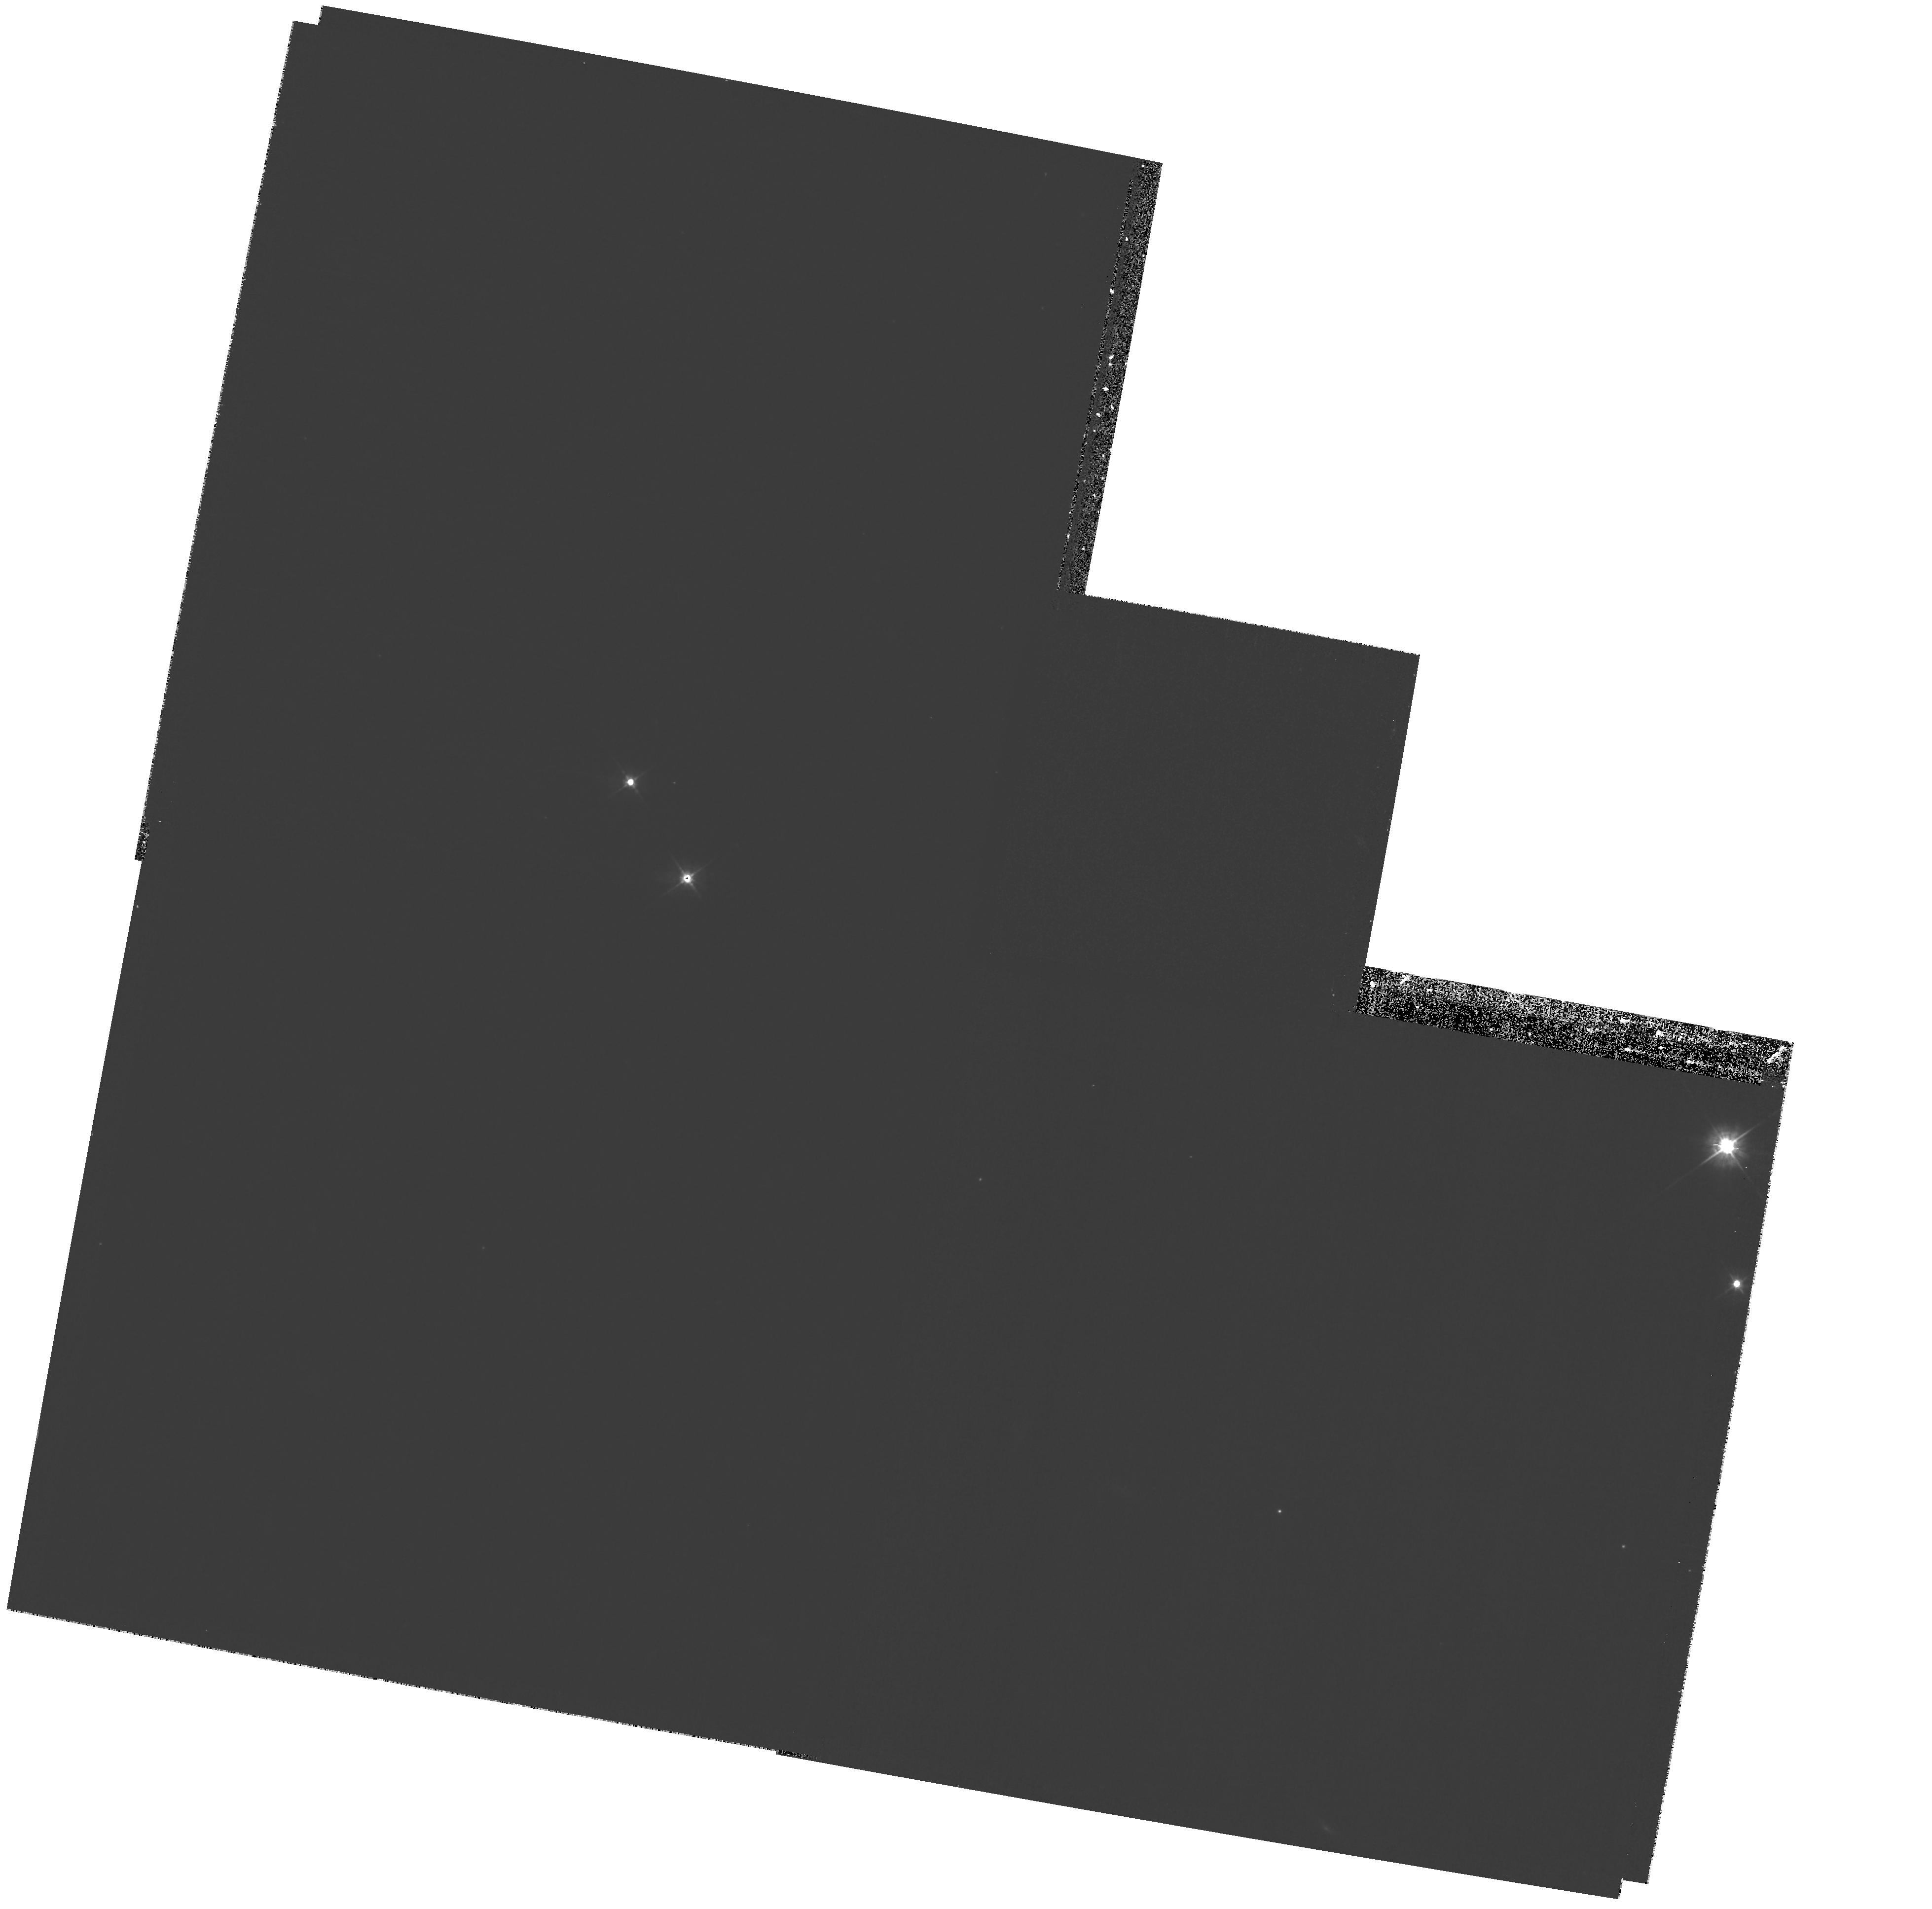
Target: A901-FIELD-79. Instrument: WFPC2/PC. Filter: F450W. Exposure: 27 min. Observation ID: hst_10395_79_wfpc2_pc_f450w_u96e79

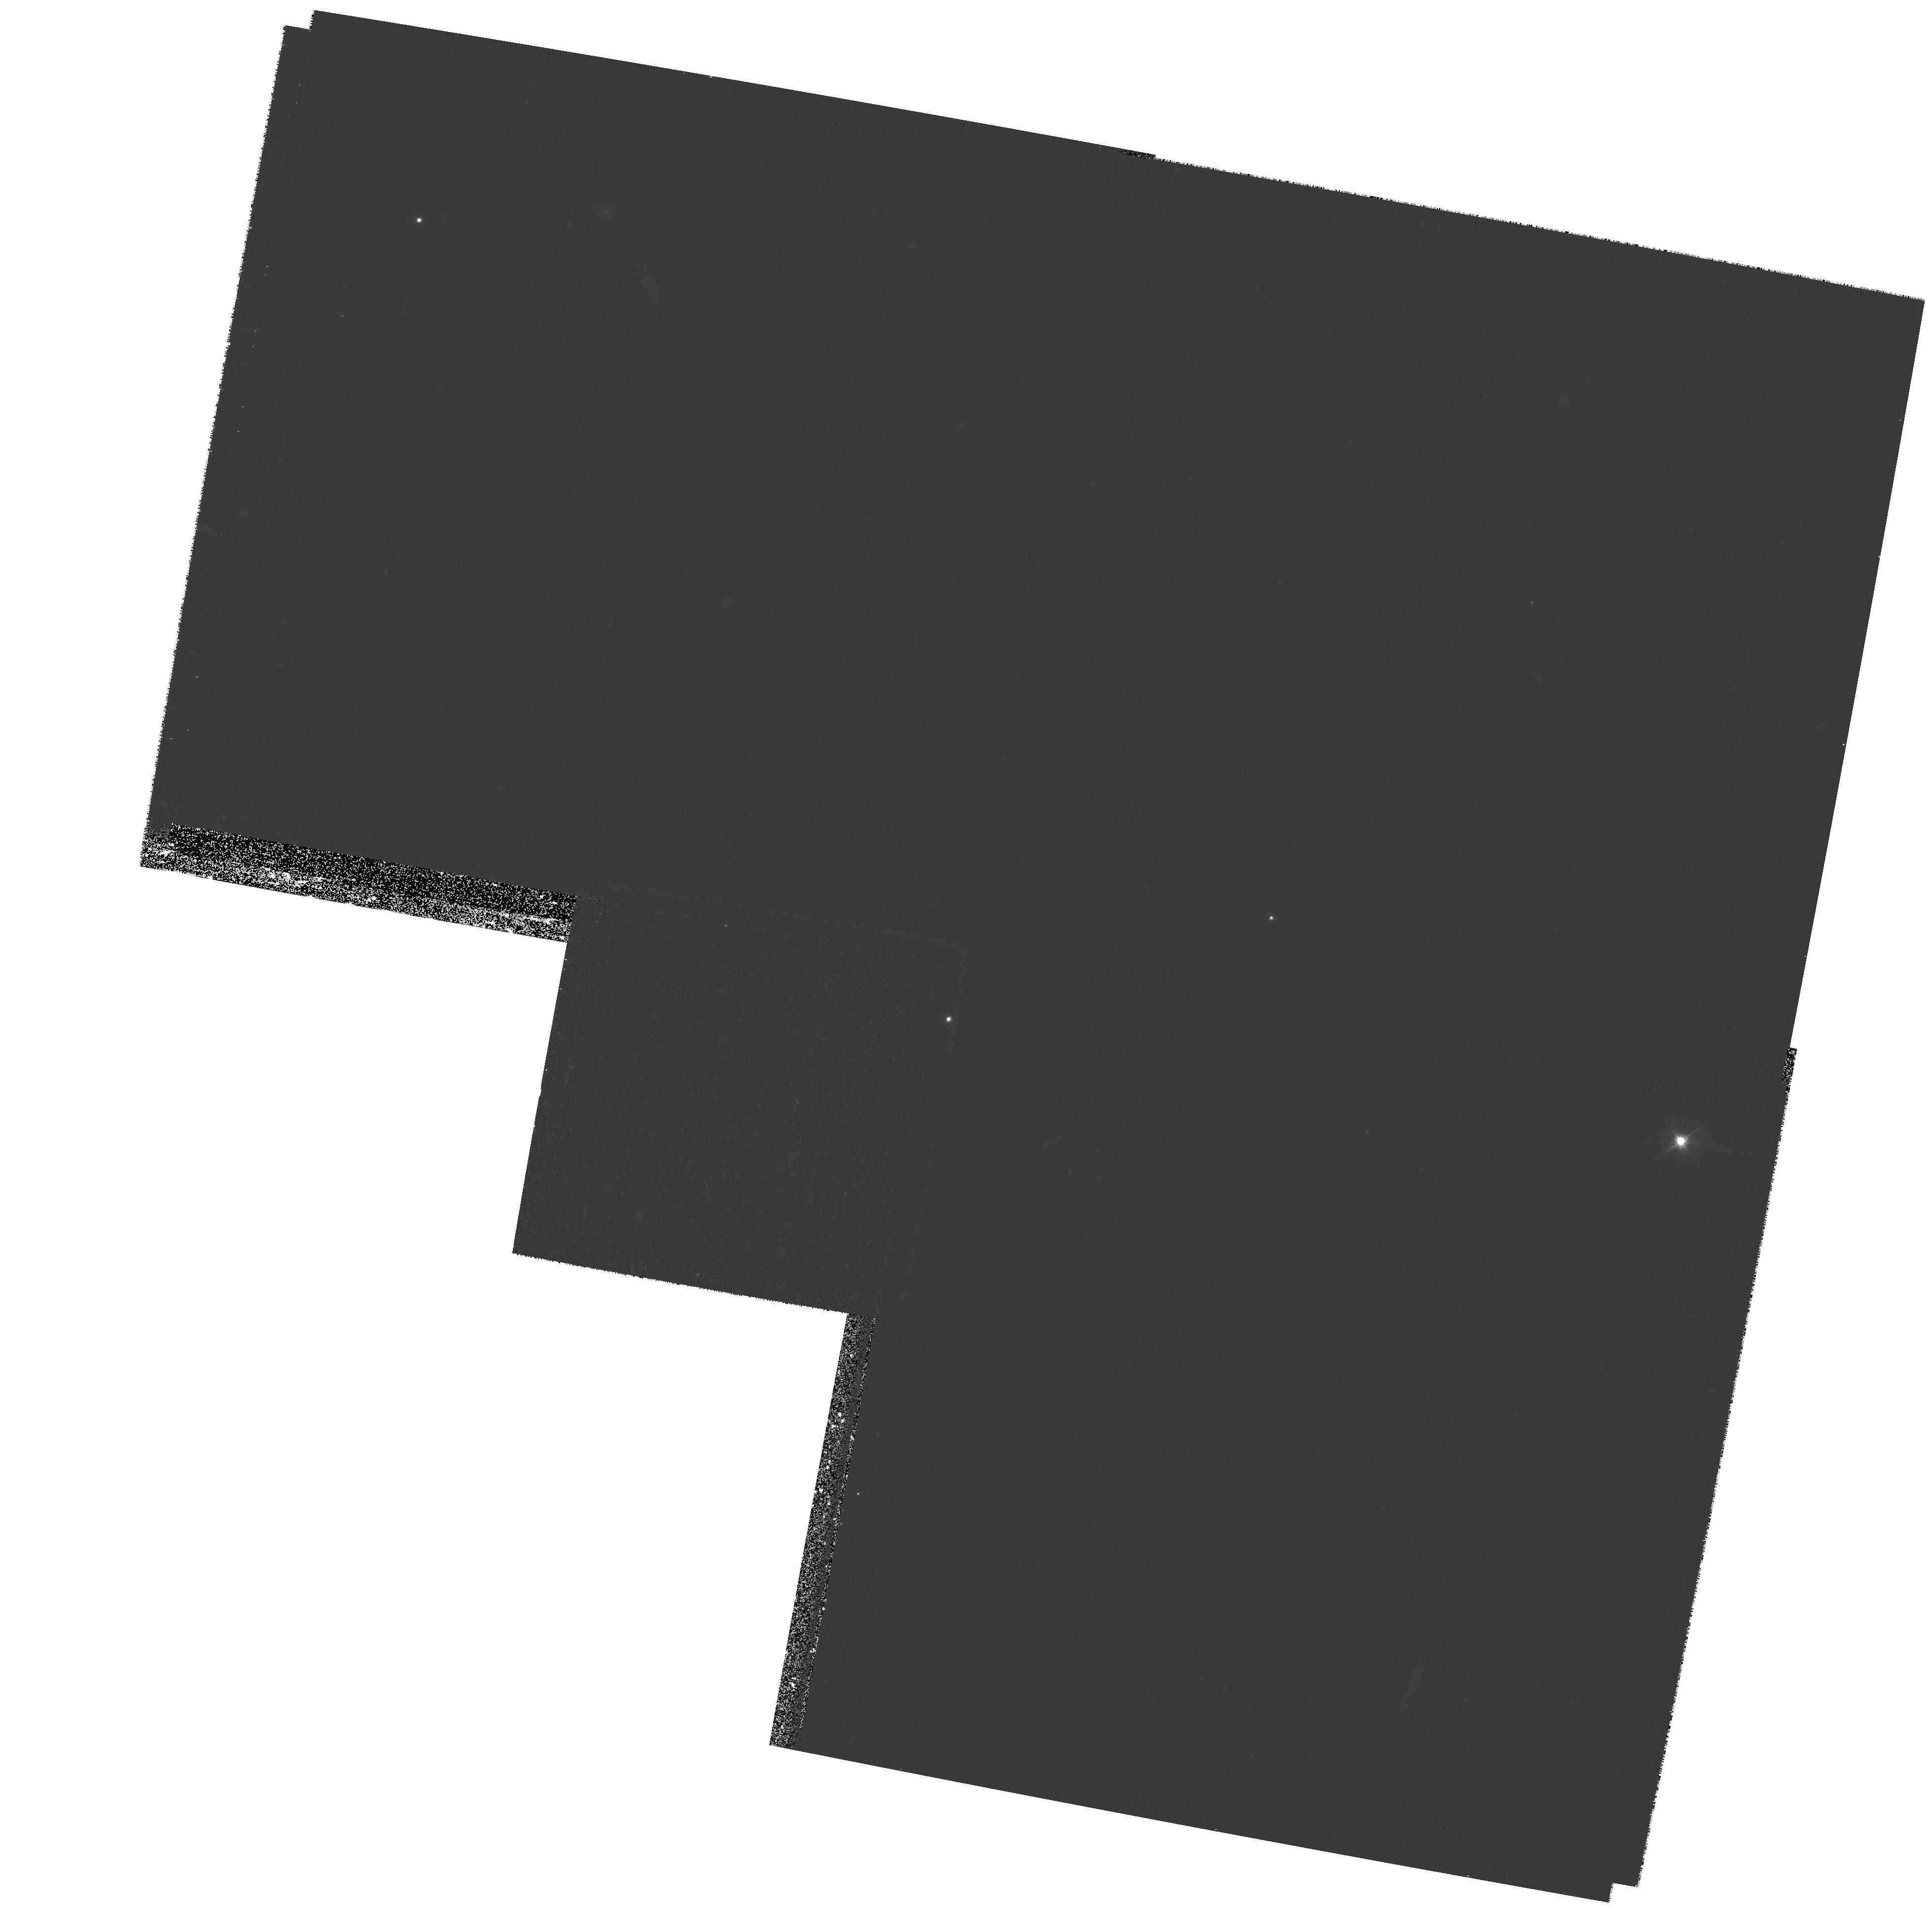
Target: A901-FIELD-24. Instrument: WFPC2/PC. Filter: F450W. Exposure: 27 min. Observation ID: hst_10395_24_wfpc2_pc_f450w_u96e24

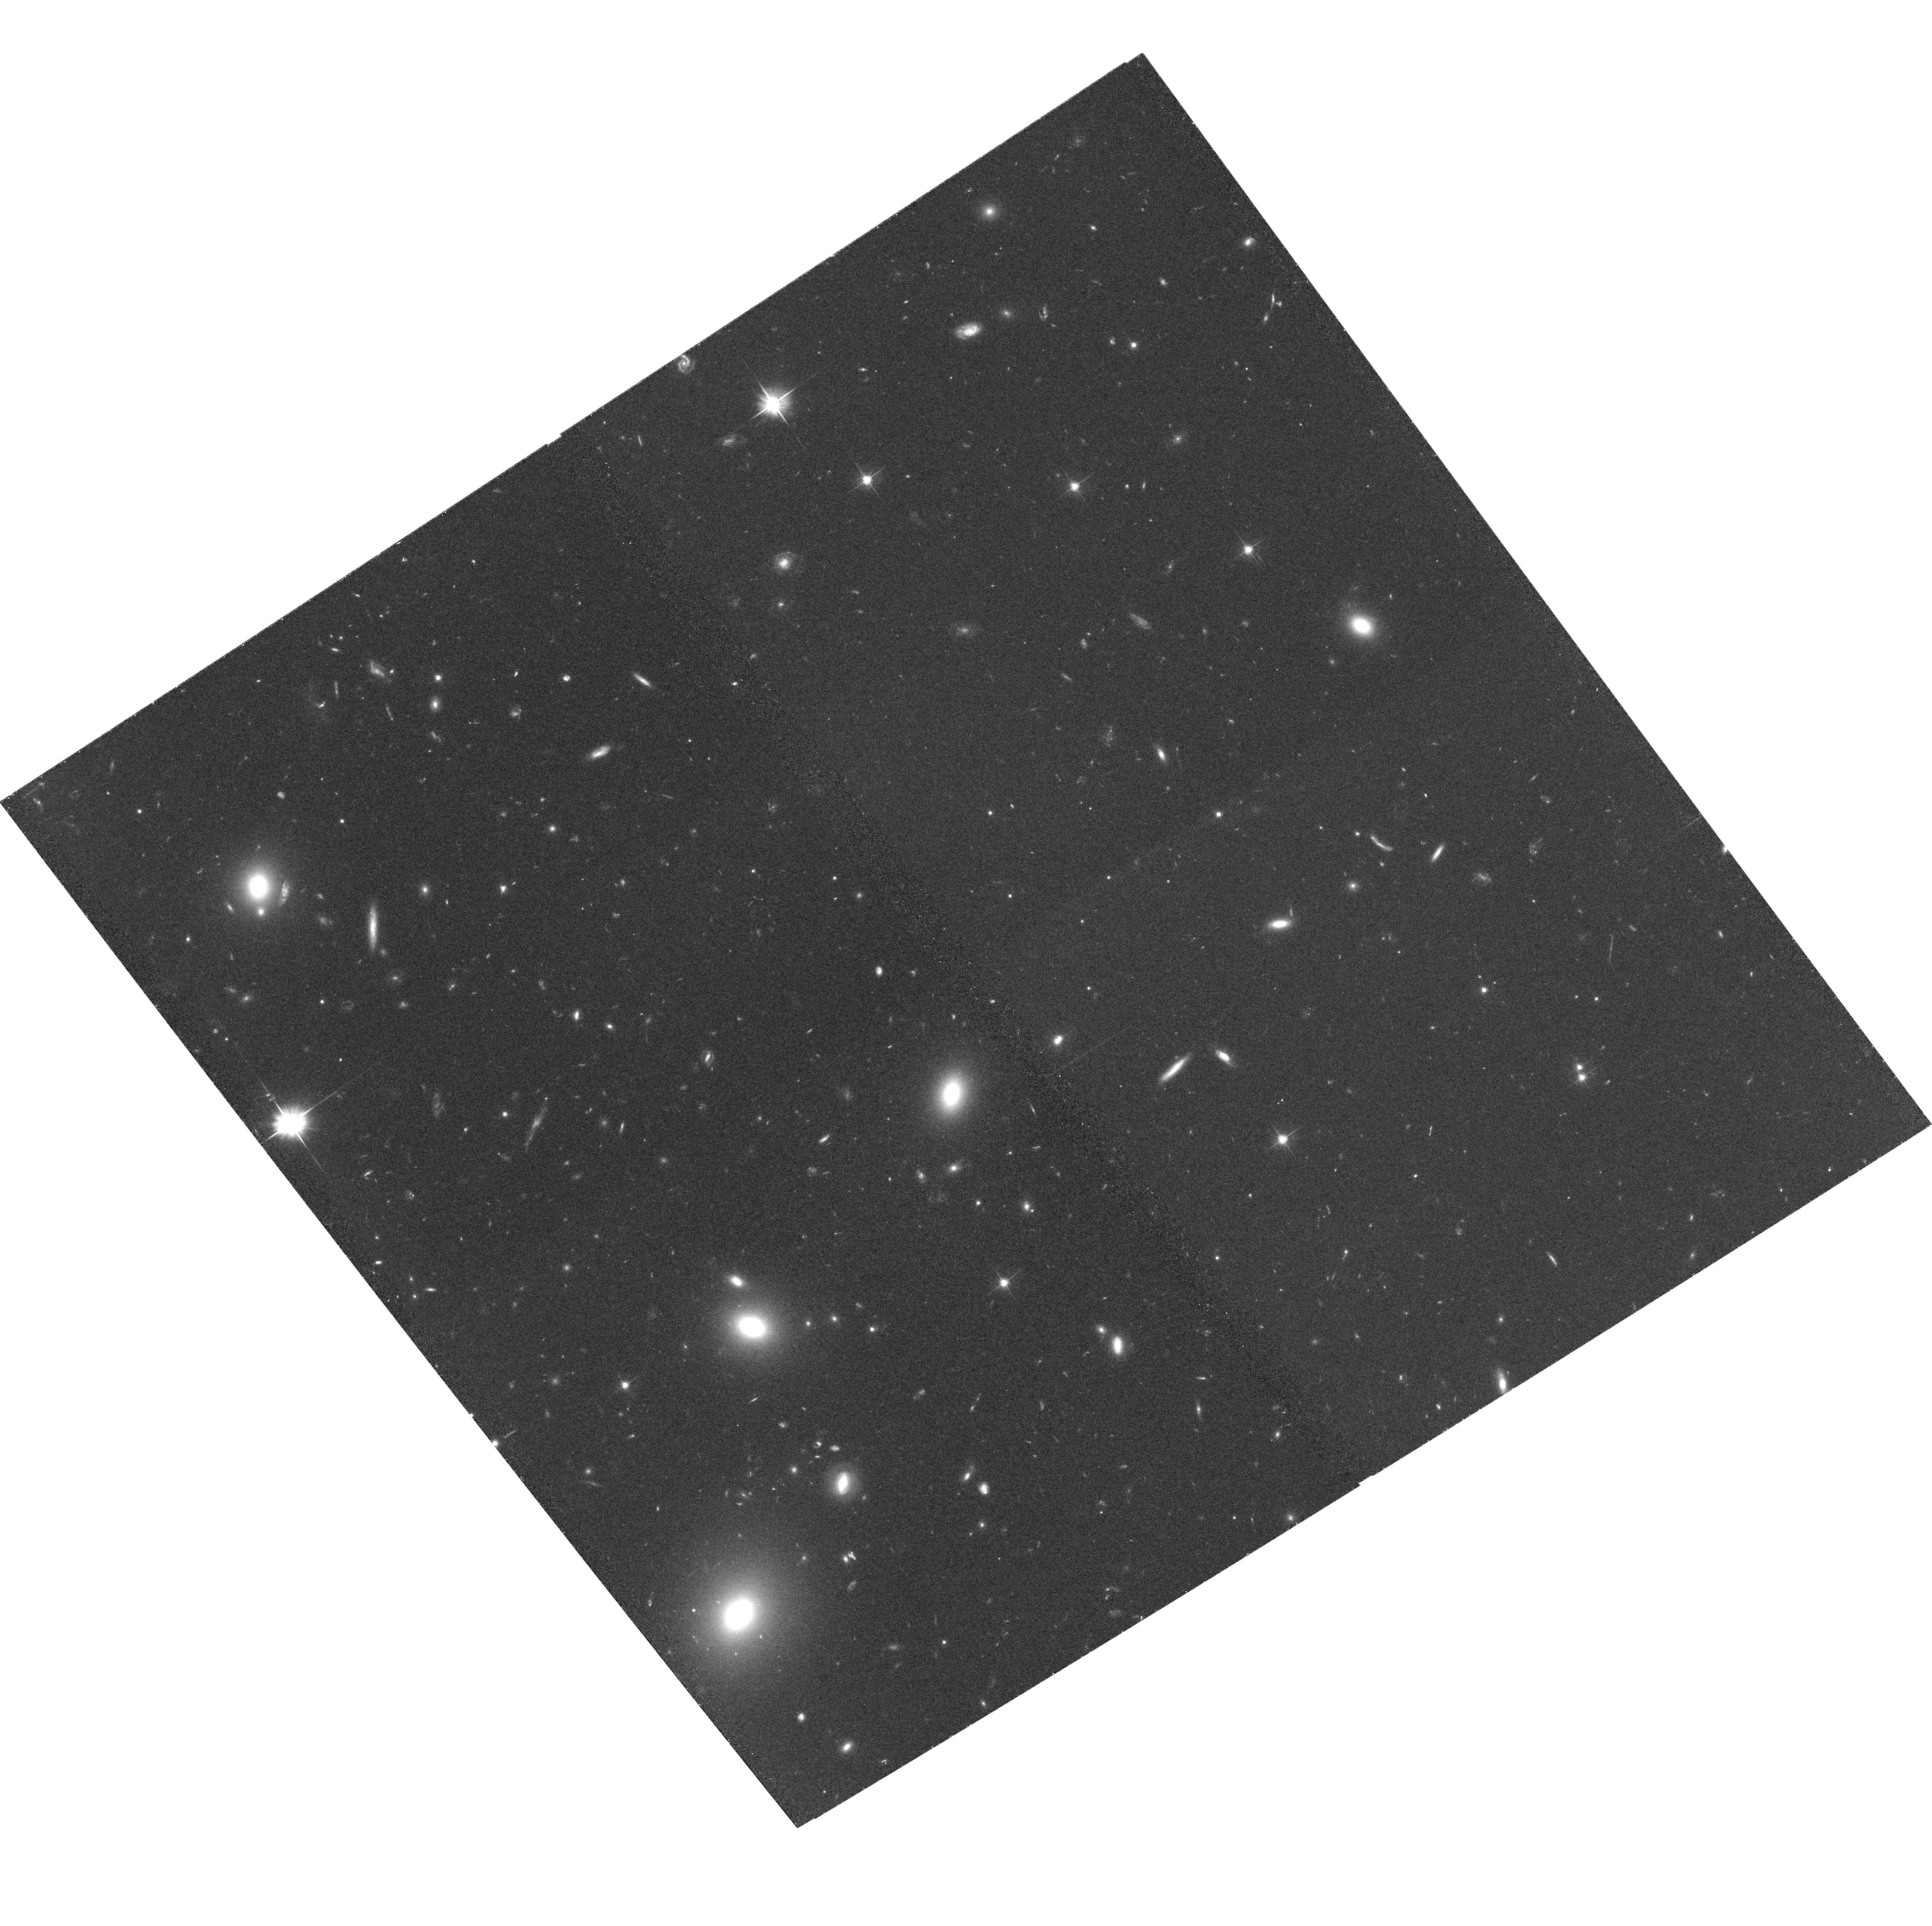
Target: A901-FIELD-8. Instrument: ACS/WFC. Filter: F606W. Exposure: 32 min. Observation ID: hst_10395_08_acs_wfc_f606w_j96e08

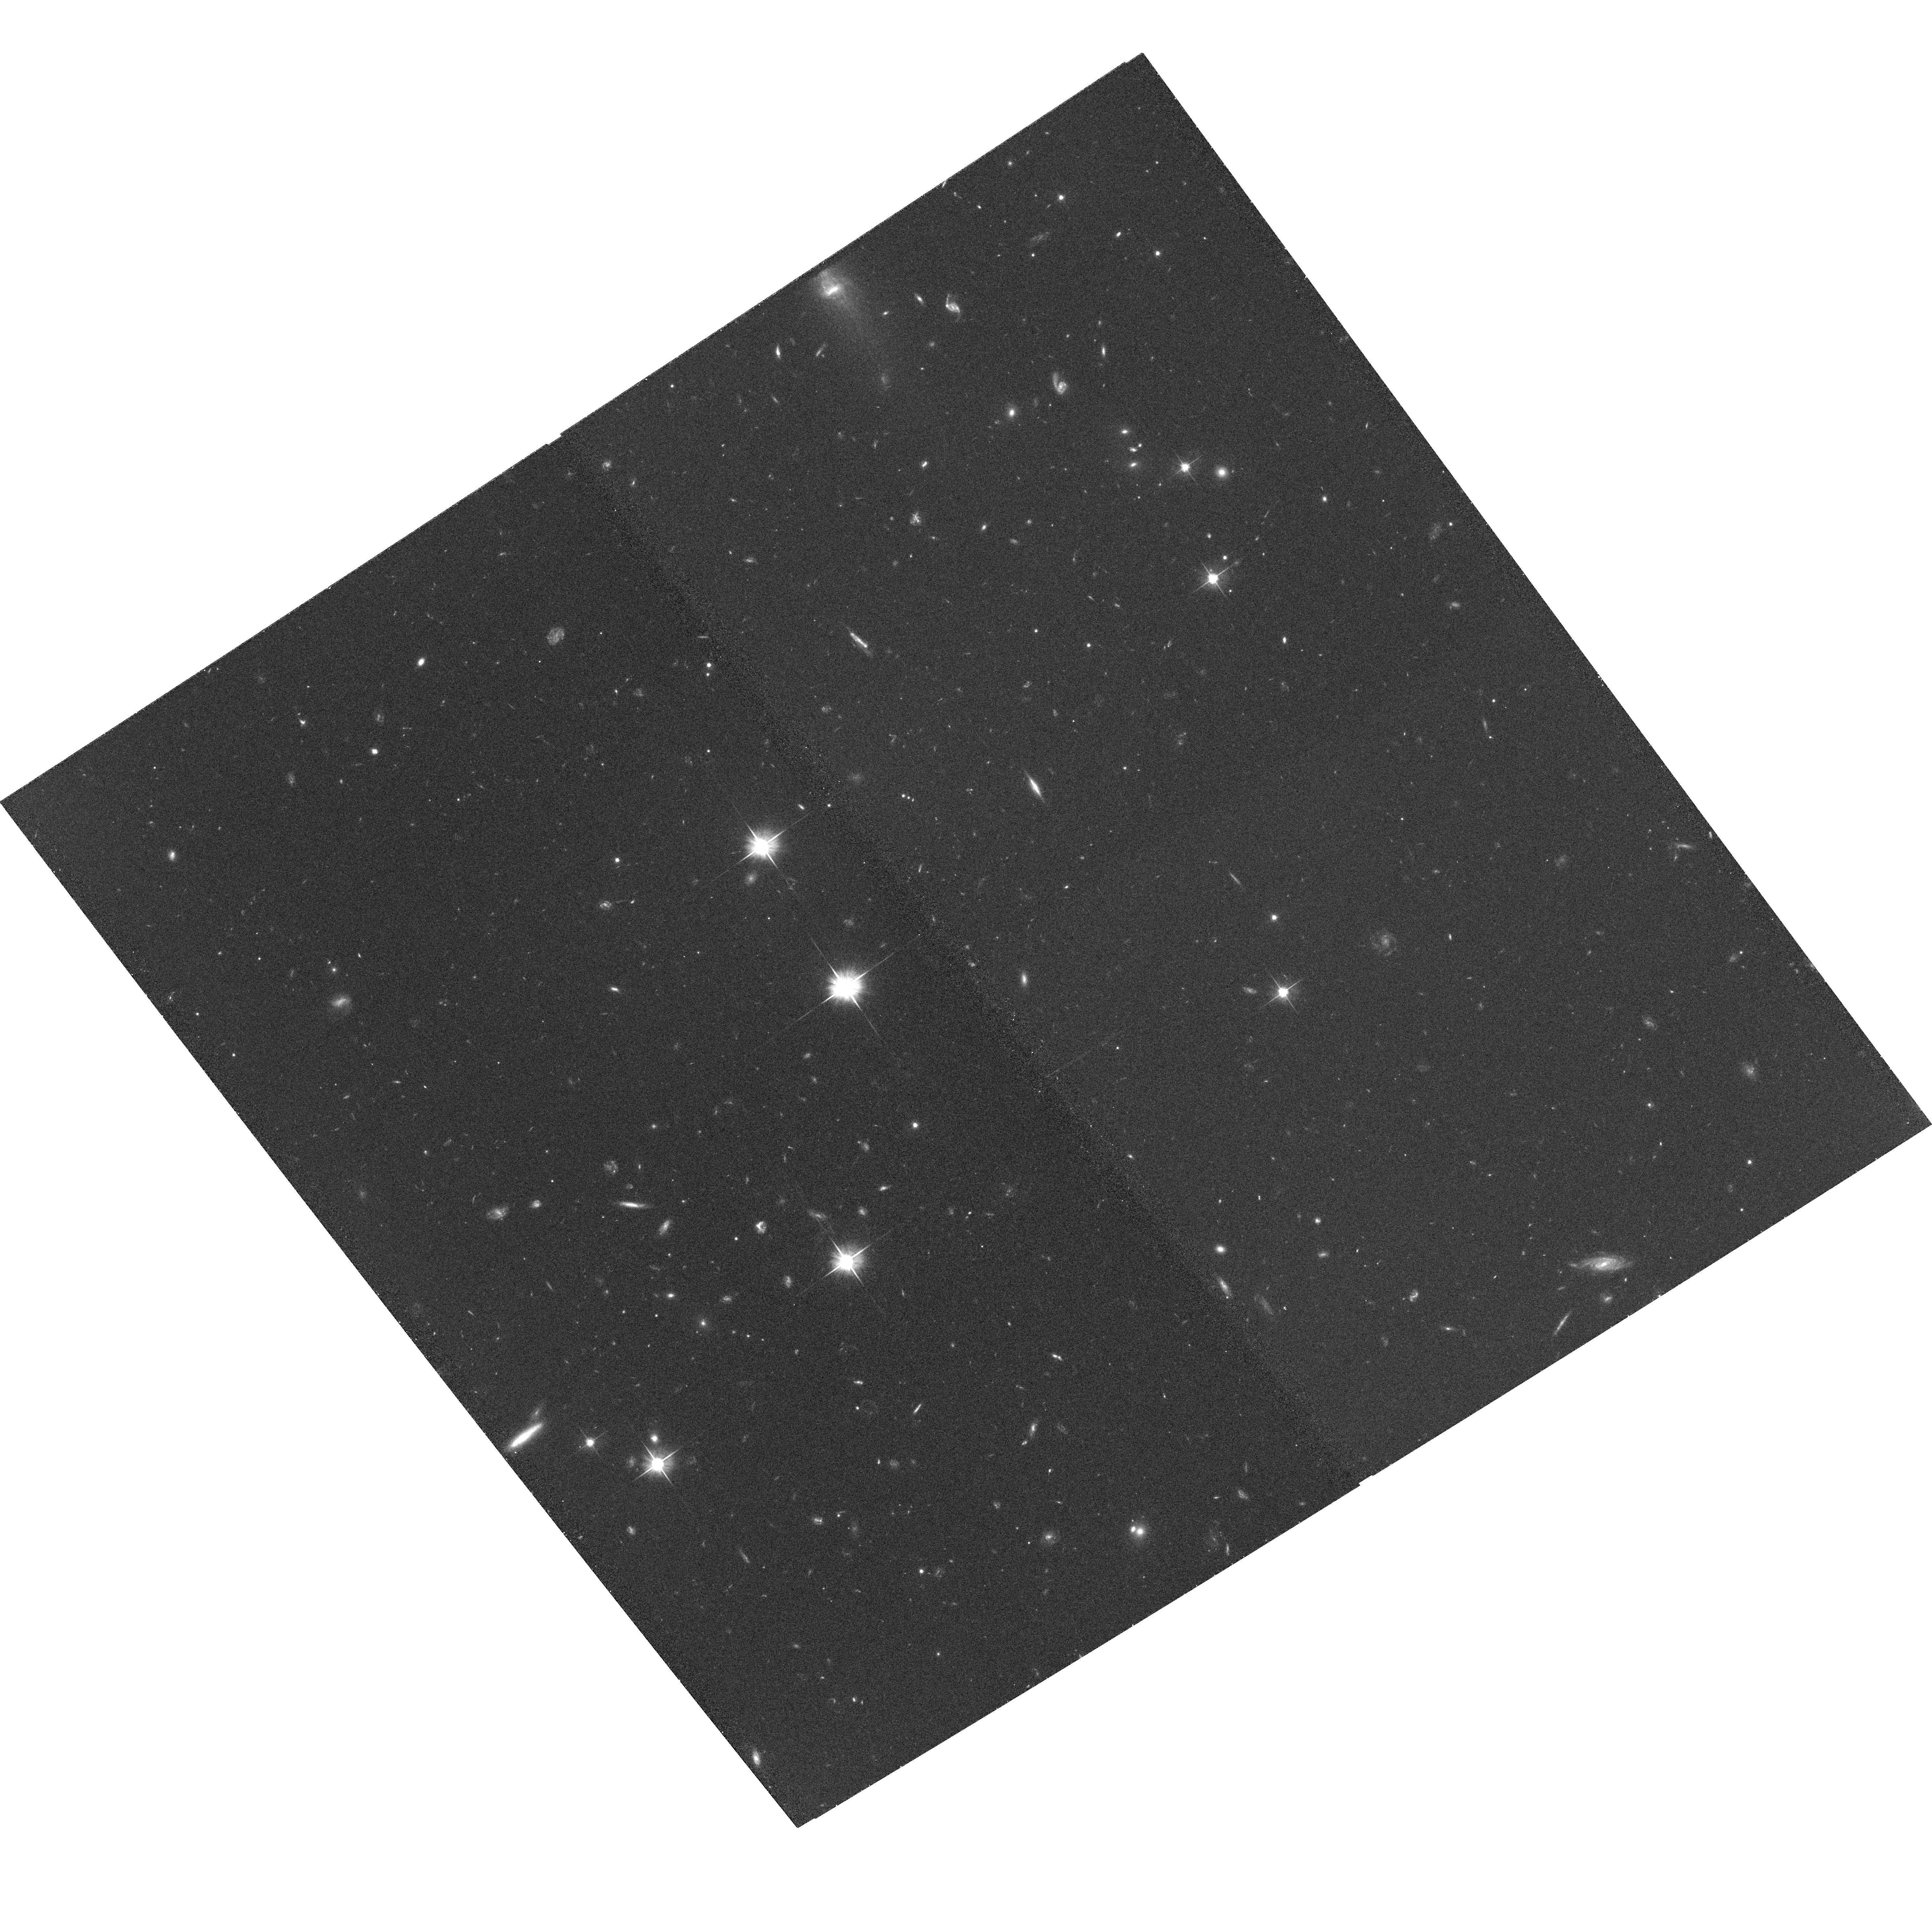
Target: A901-FIELD-42. Instrument: ACS/WFC. Filter: F606W. Exposure: 32 min. Observation ID: hst_10395_42_acs_wfc_f606w_j96e42

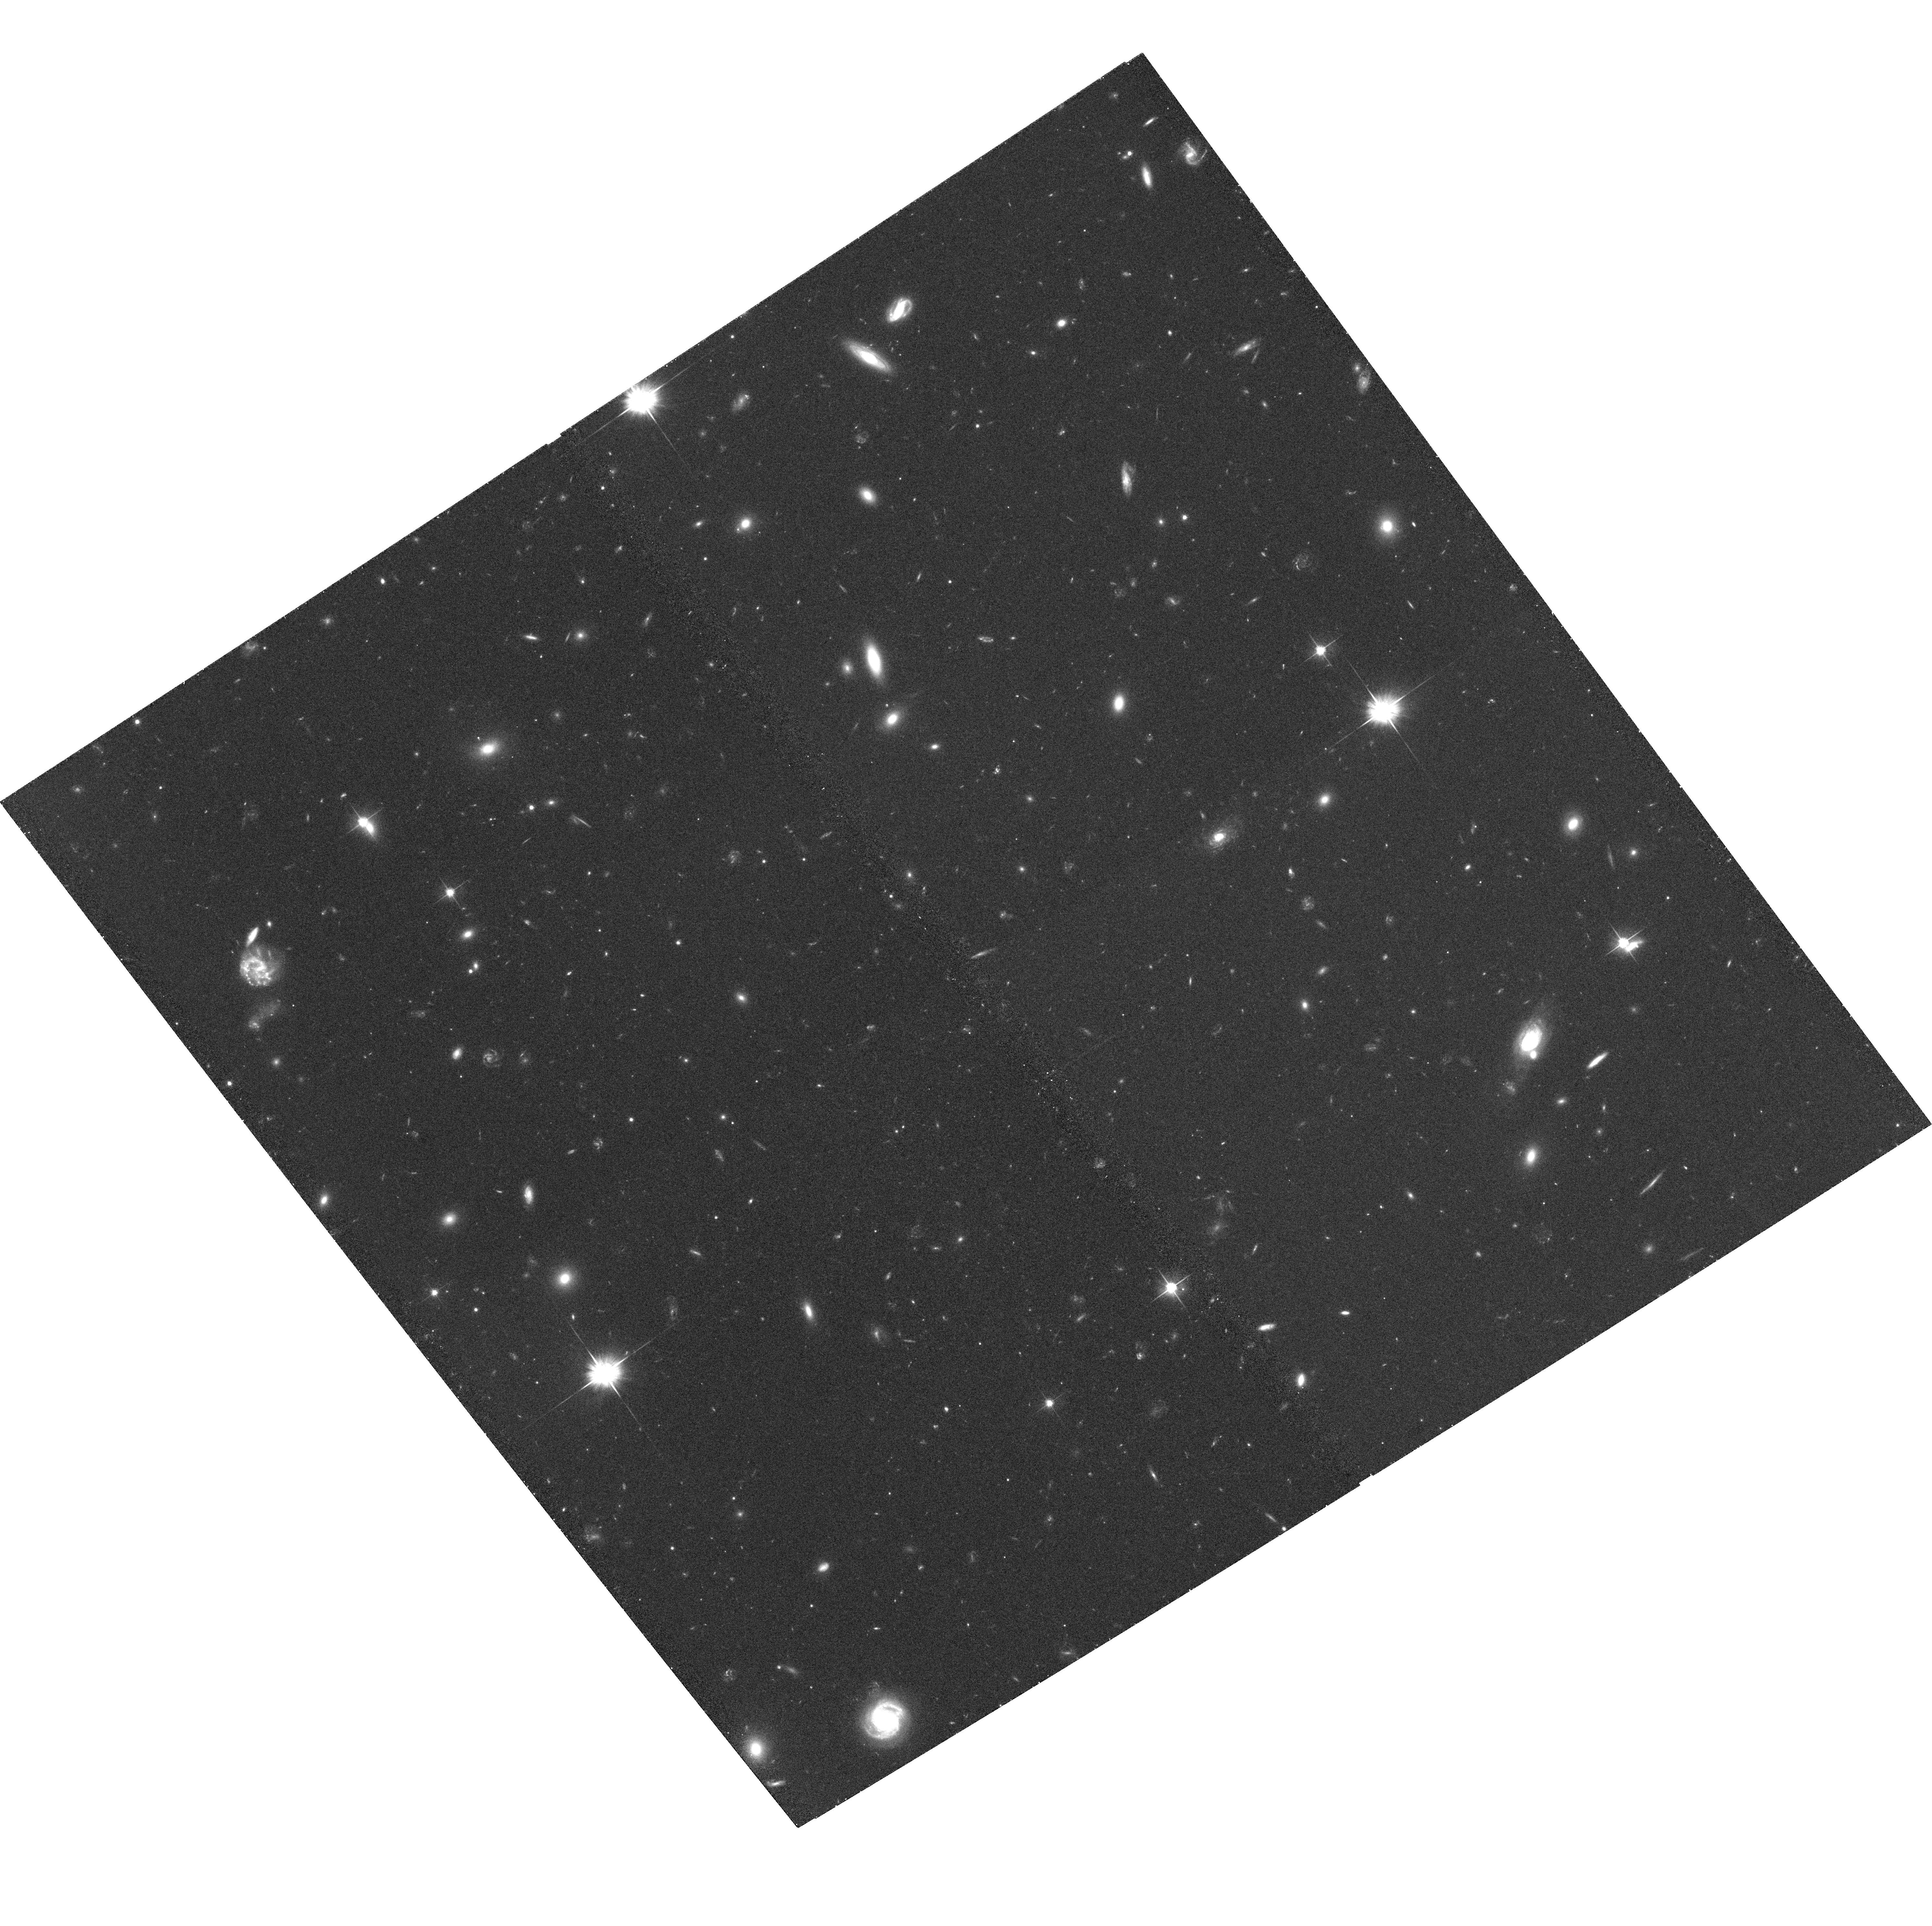
Target: A901-FIELD-45. Instrument: ACS/WFC. Filter: F606W. Exposure: 35 min. Observation ID: hst_10395_45_acs_wfc_f606w_j96e45

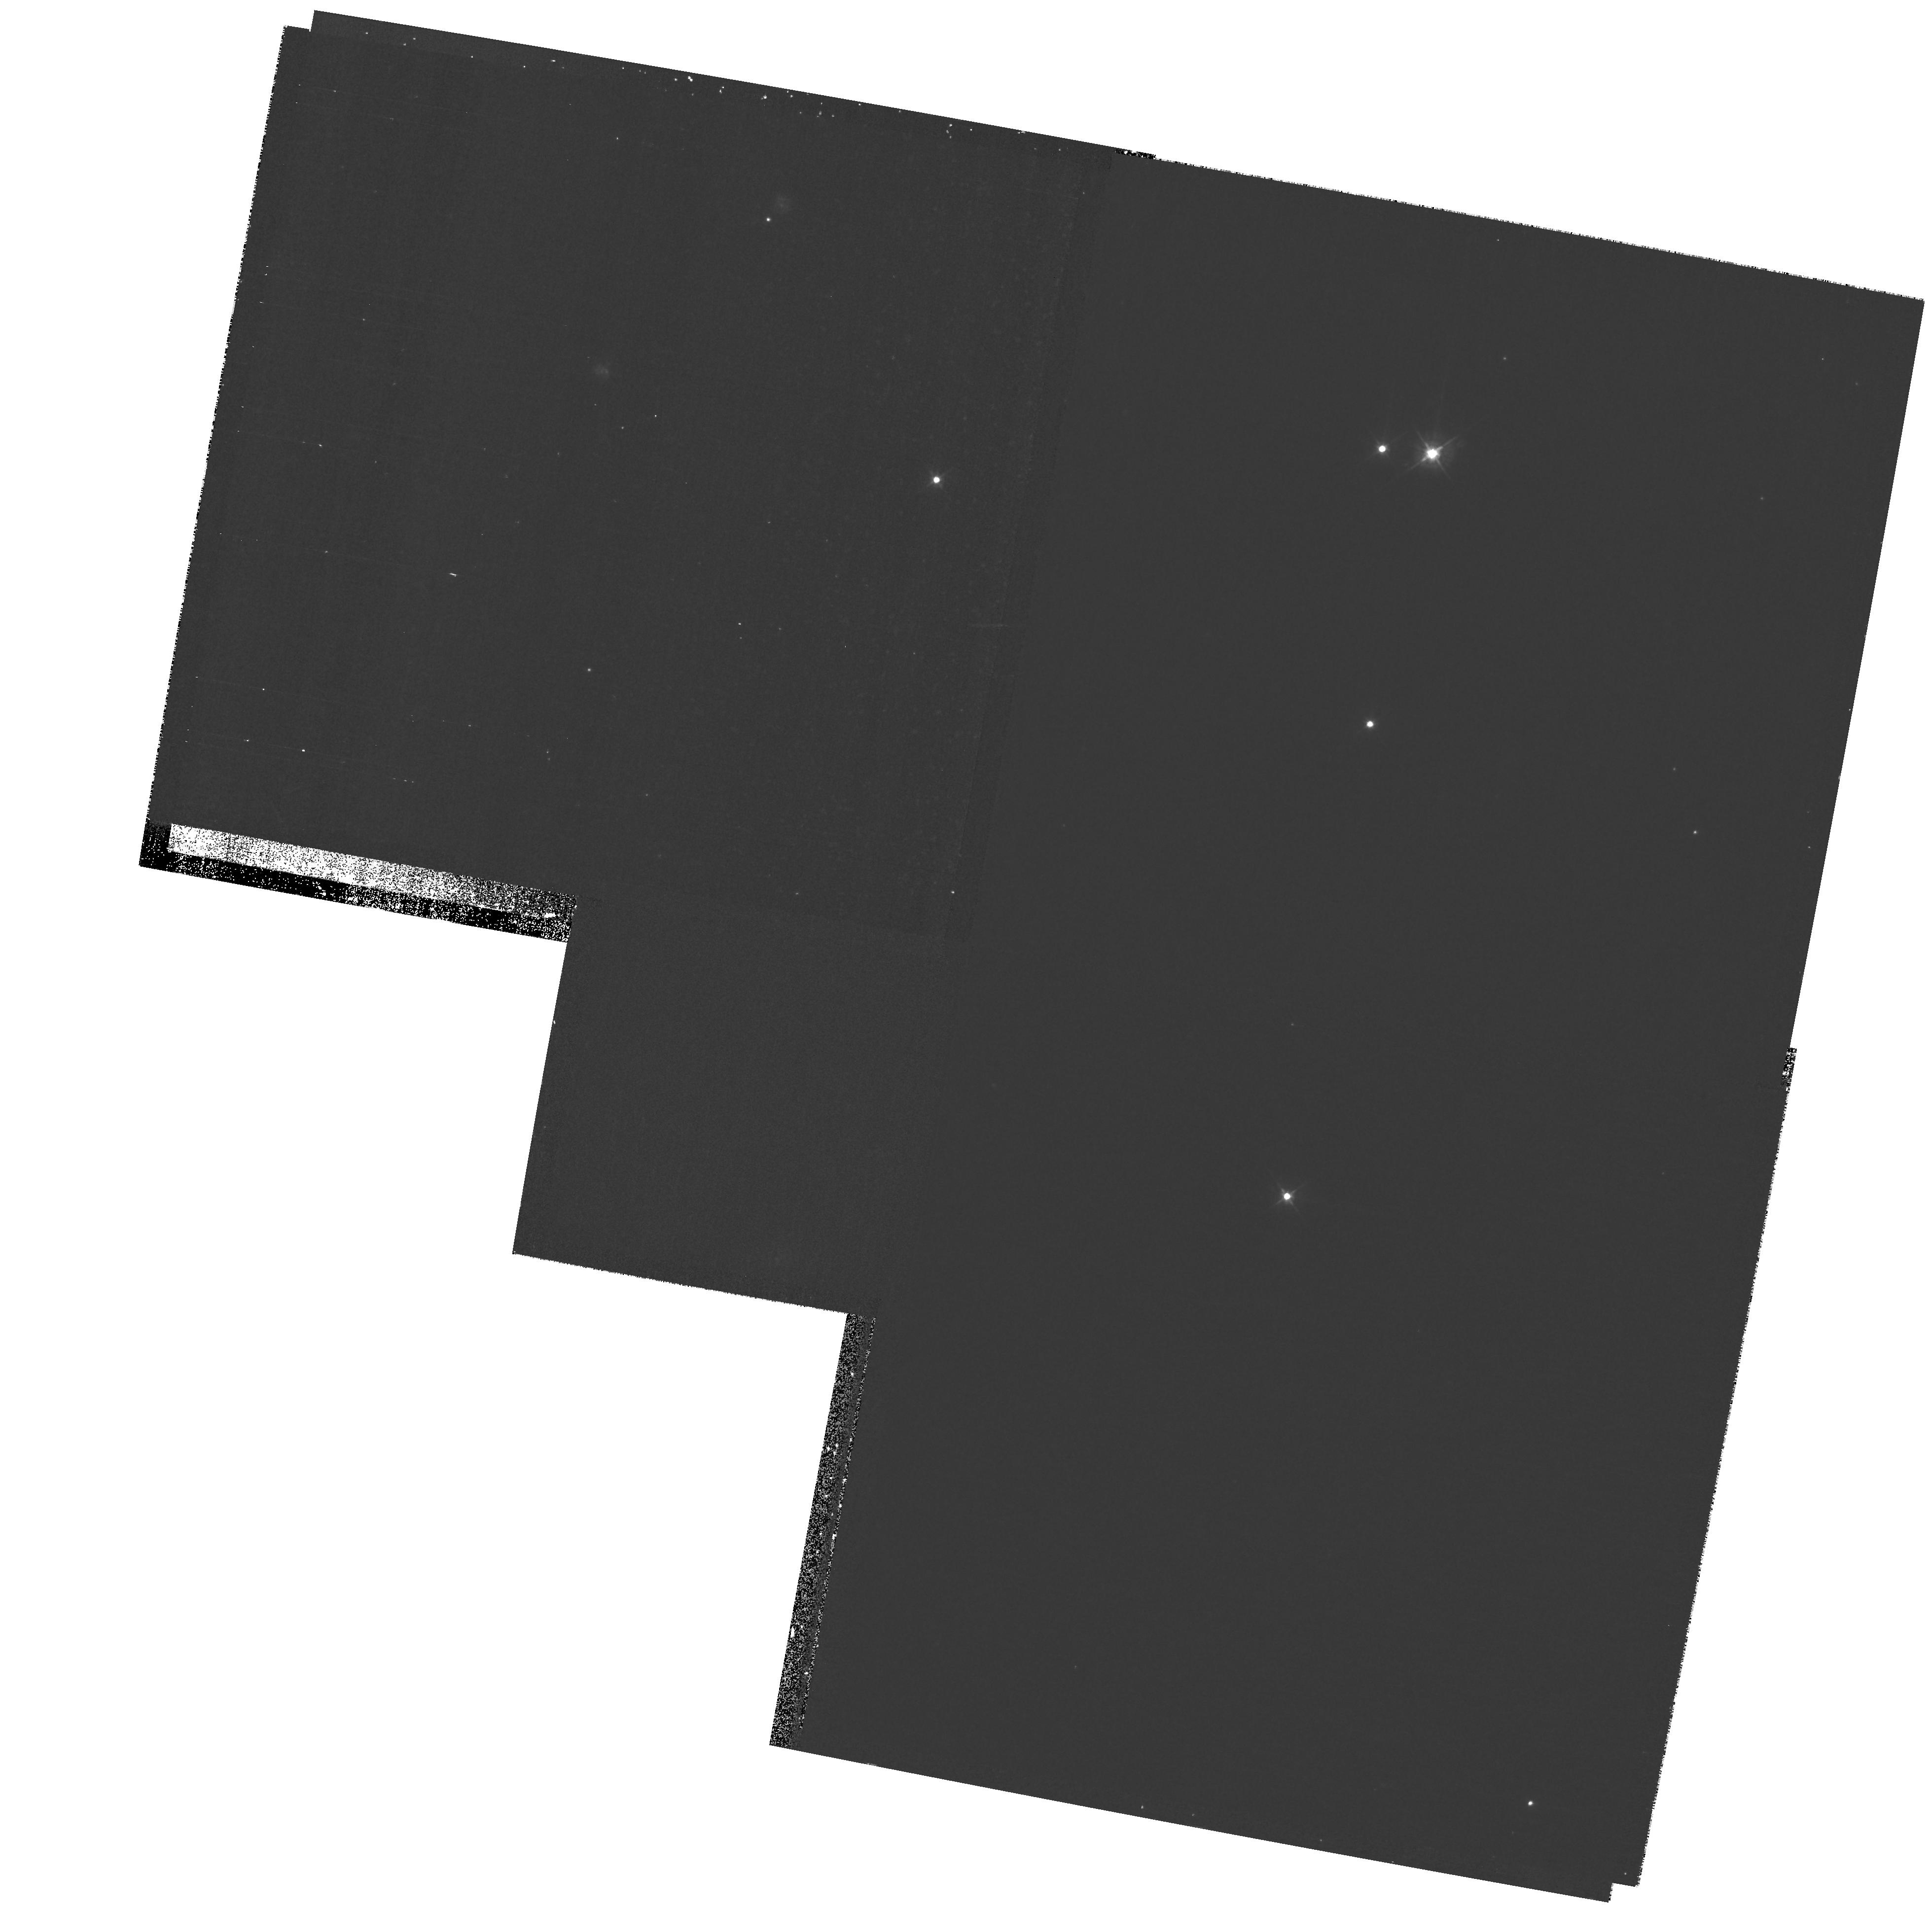
Target: A901-FIELD-3. Instrument: WFPC2/PC. Filter: F450W. Exposure: 22 min. Observation ID: hst_10395_03_wfpc2_pc_f450w_u96e03

Environmental drivers of galaxy evolution: an HST survey of dwarf galaxy morphologies in the Abell 901/902 supercluster (PI: Gray, Meghan)

Galaxies in dense environments are subject to numerous physical processes that leave a lasting impact, yet studies of galaxy evolution to date have been limited to the most luminous galaxies -- those least sensitive to environmental influence. We propose to explore the environmental drivers of DWARF galaxy evolution: with a mosaic of 9x9 ACS pointings in F606W we will determine morphologies for ~1200 galaxies down to M_V=-14 in the A901/902 supercluster, spanning 3x3 Mpc at z=0.16. The deep ACS data will allow us to probe their surface brightness profiles, shapes, sizes, asymmetry and fine structure such as tidal features. With the addition of extensive existing multi-wavelength data, we will probe the dependence of these important parameters on dark matter content (from weak lensing maps), the hot intercluster medium (from deep XMM-Newton imaging), and local galaxy density (from hyper-accurate COMBO-17 photometric redshifts with \delta z=0.02 to m_R=24), thus disentangling the various environmental processes shaping dwarf galaxy evolution. Furthermore, the 8000+ background galaxies at 0.2<z<1.0 will be of enormous scientific benefit for additional studies of weak lensing, AGN host galaxies, the morphology-density relation, and the merger rate as a function of redshift.